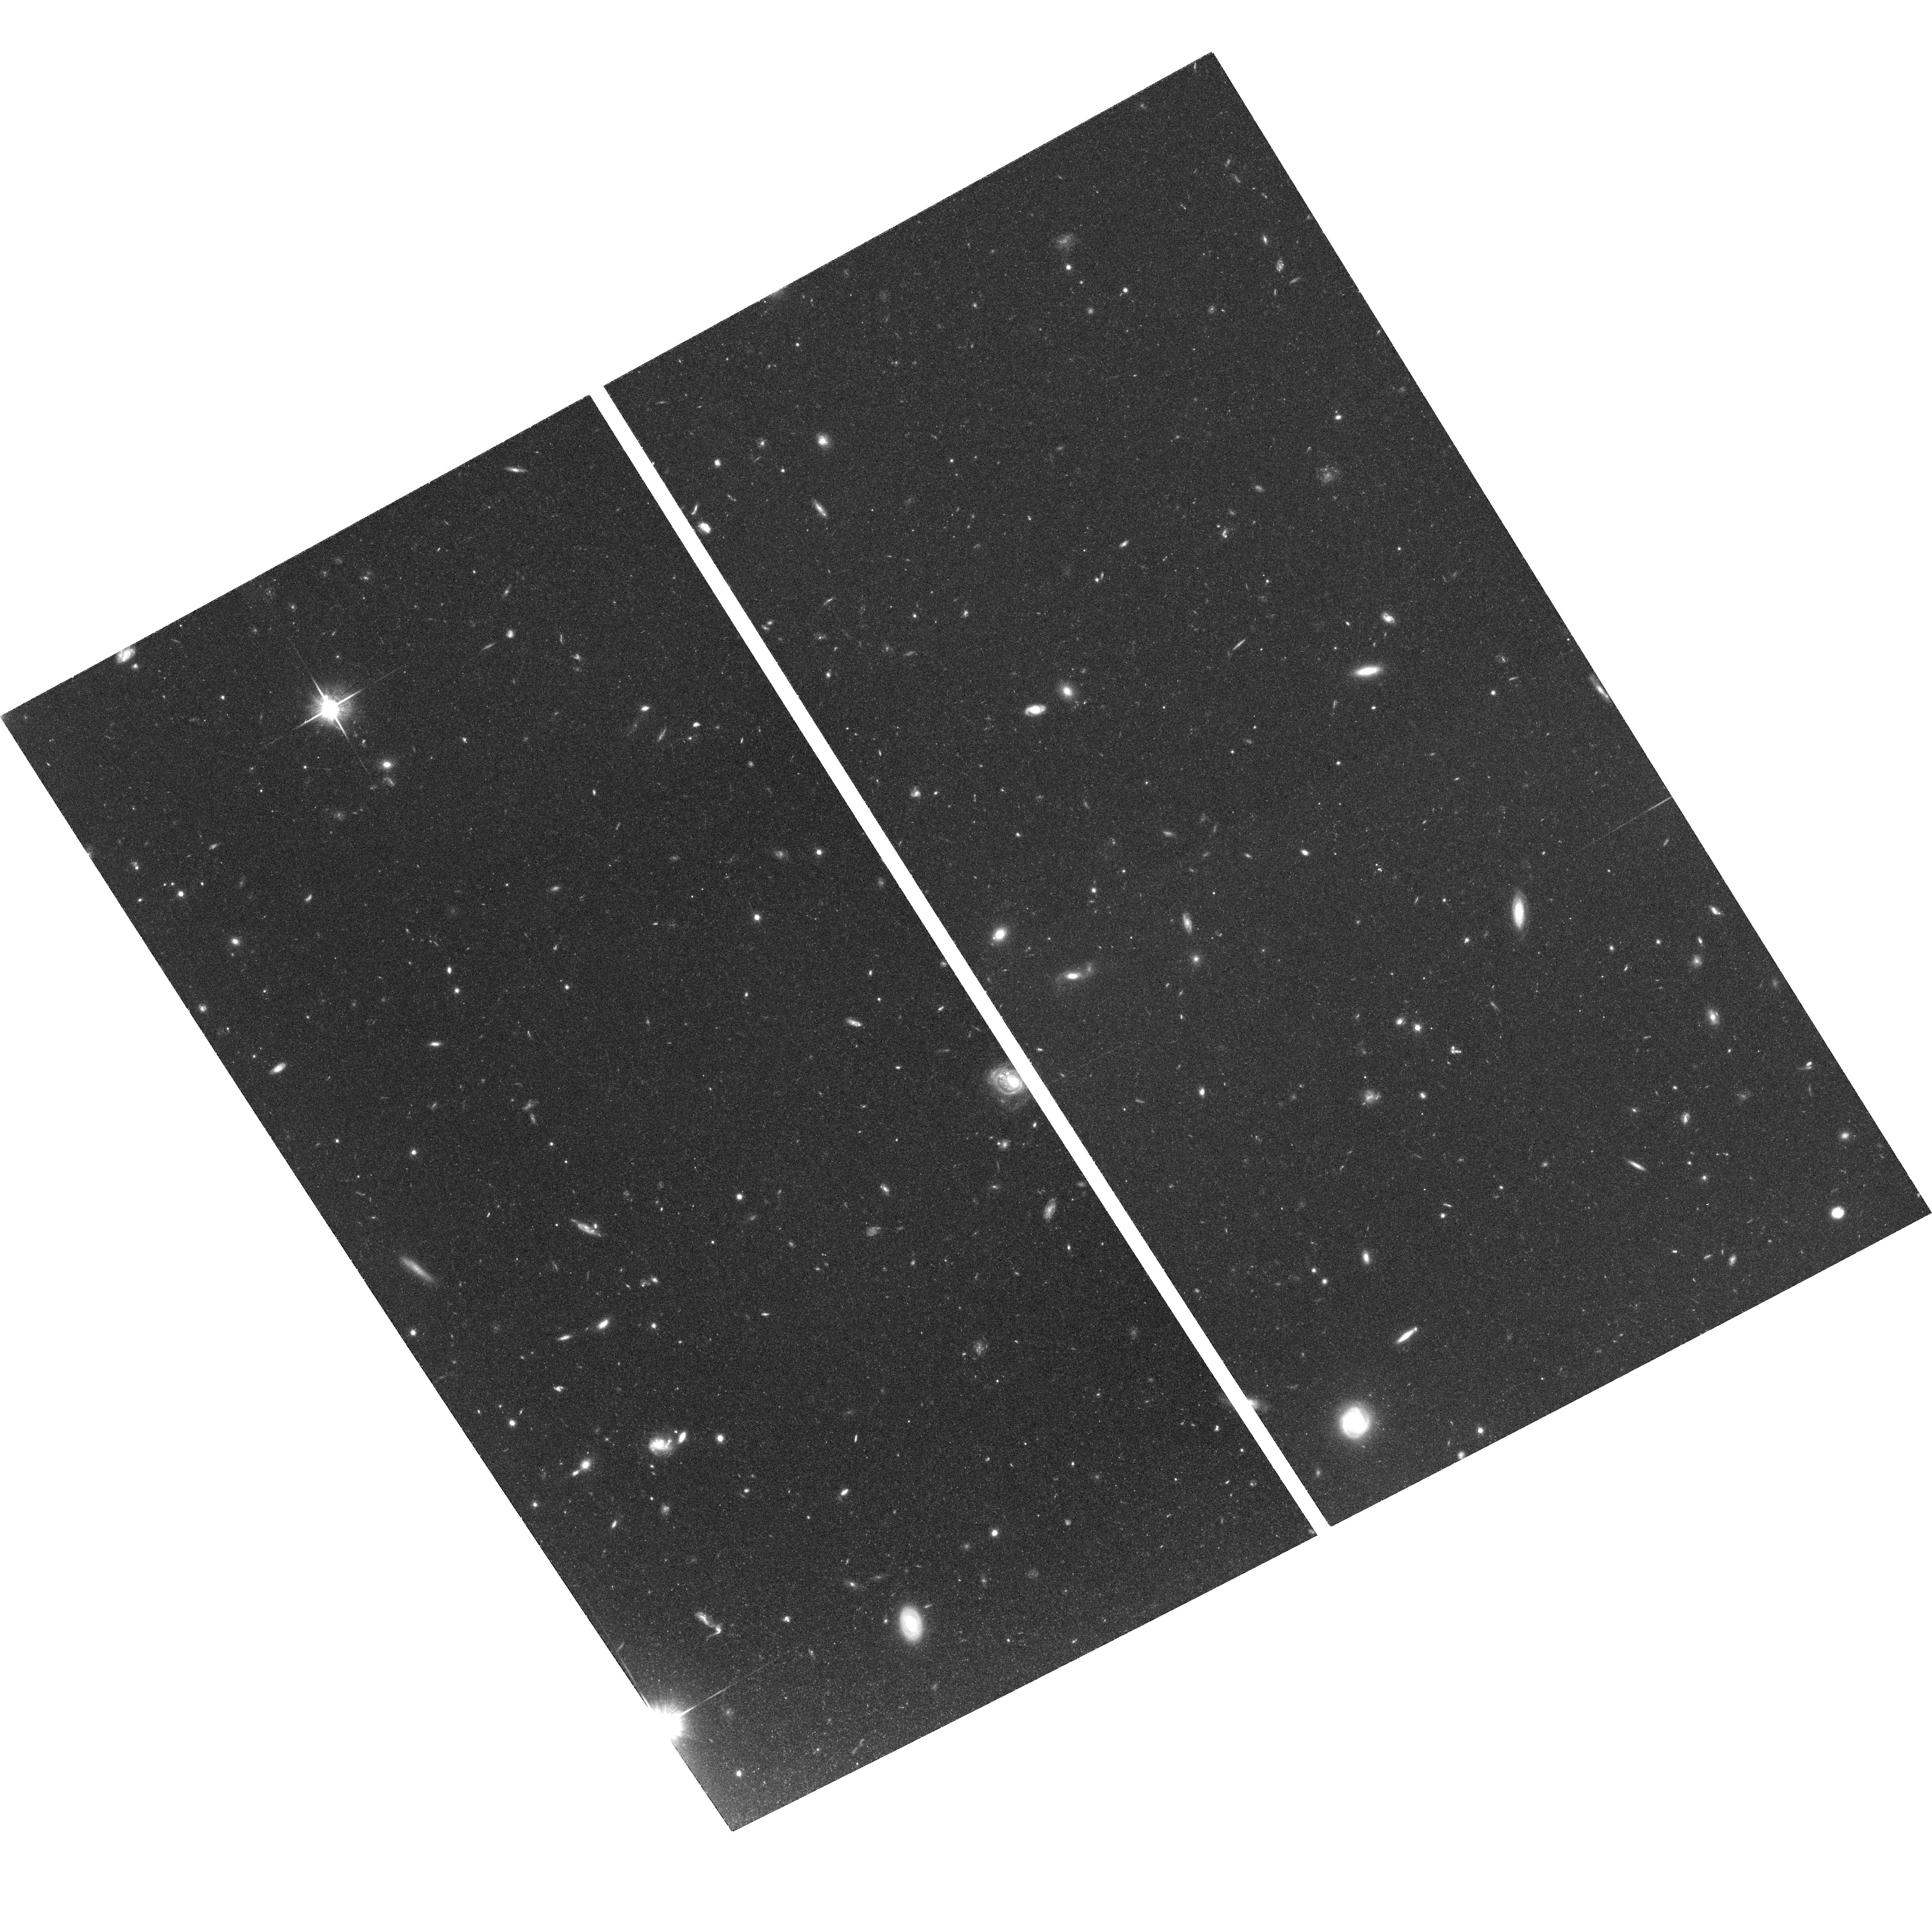
Target: field at RA 186.383°, Dec 12.730°. Instrument: ACS/WFC. Filter: F814W. Exposure: 1.3 h. Observation ID: hst_10438_04_acs_wfc_f814w_j96l04

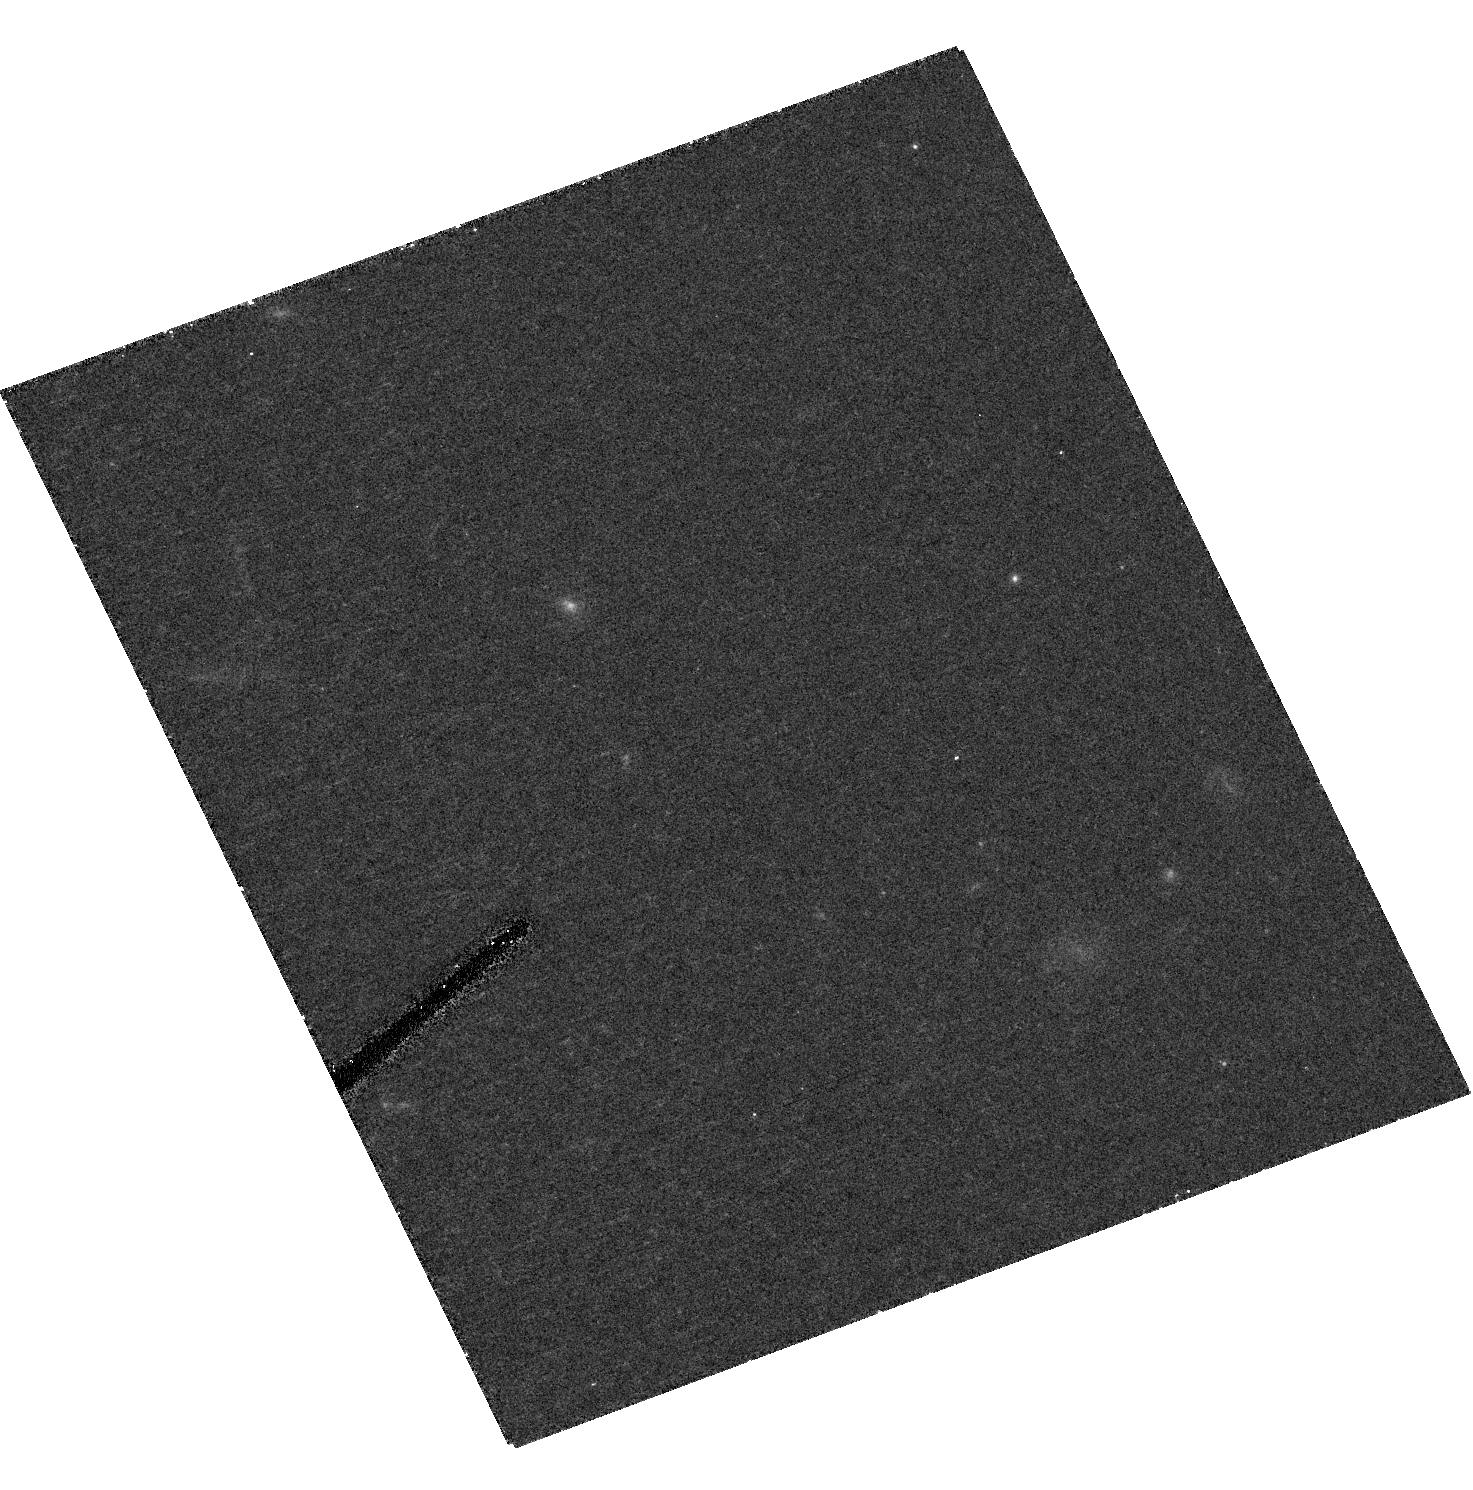
Target: NGC1533-HII5. Instrument: ACS/HRC. Filter: F814W. Exposure: 48 min. Observation ID: hst_10438_02_acs_hrc_f814w_j96l02

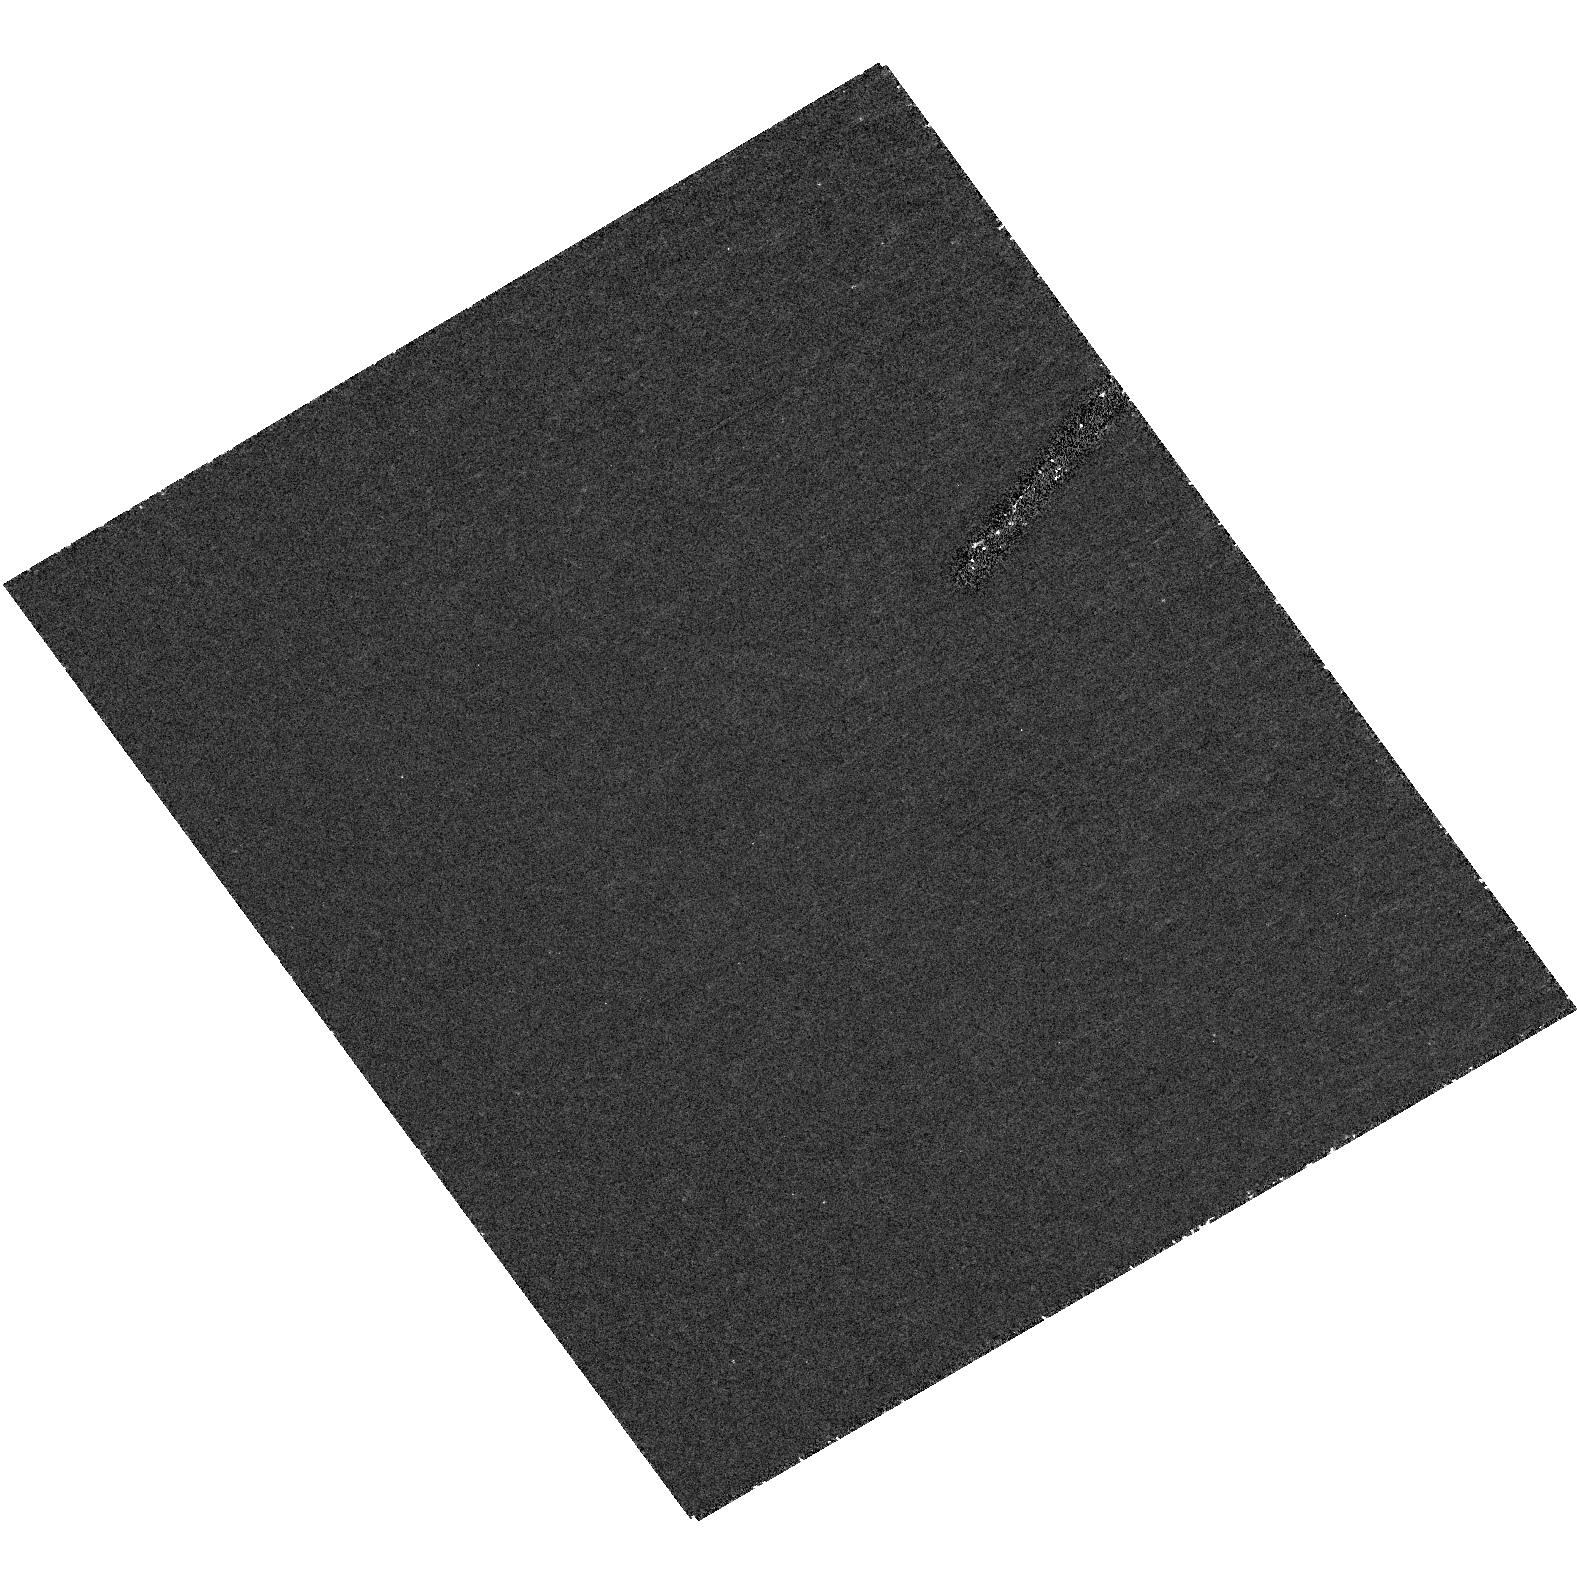
Target: NGC4388-HII1. Instrument: ACS/HRC. Filter: F250W. Exposure: 1.5 h. Observation ID: hst_10438_04_acs_hrc_f250w_j96l04

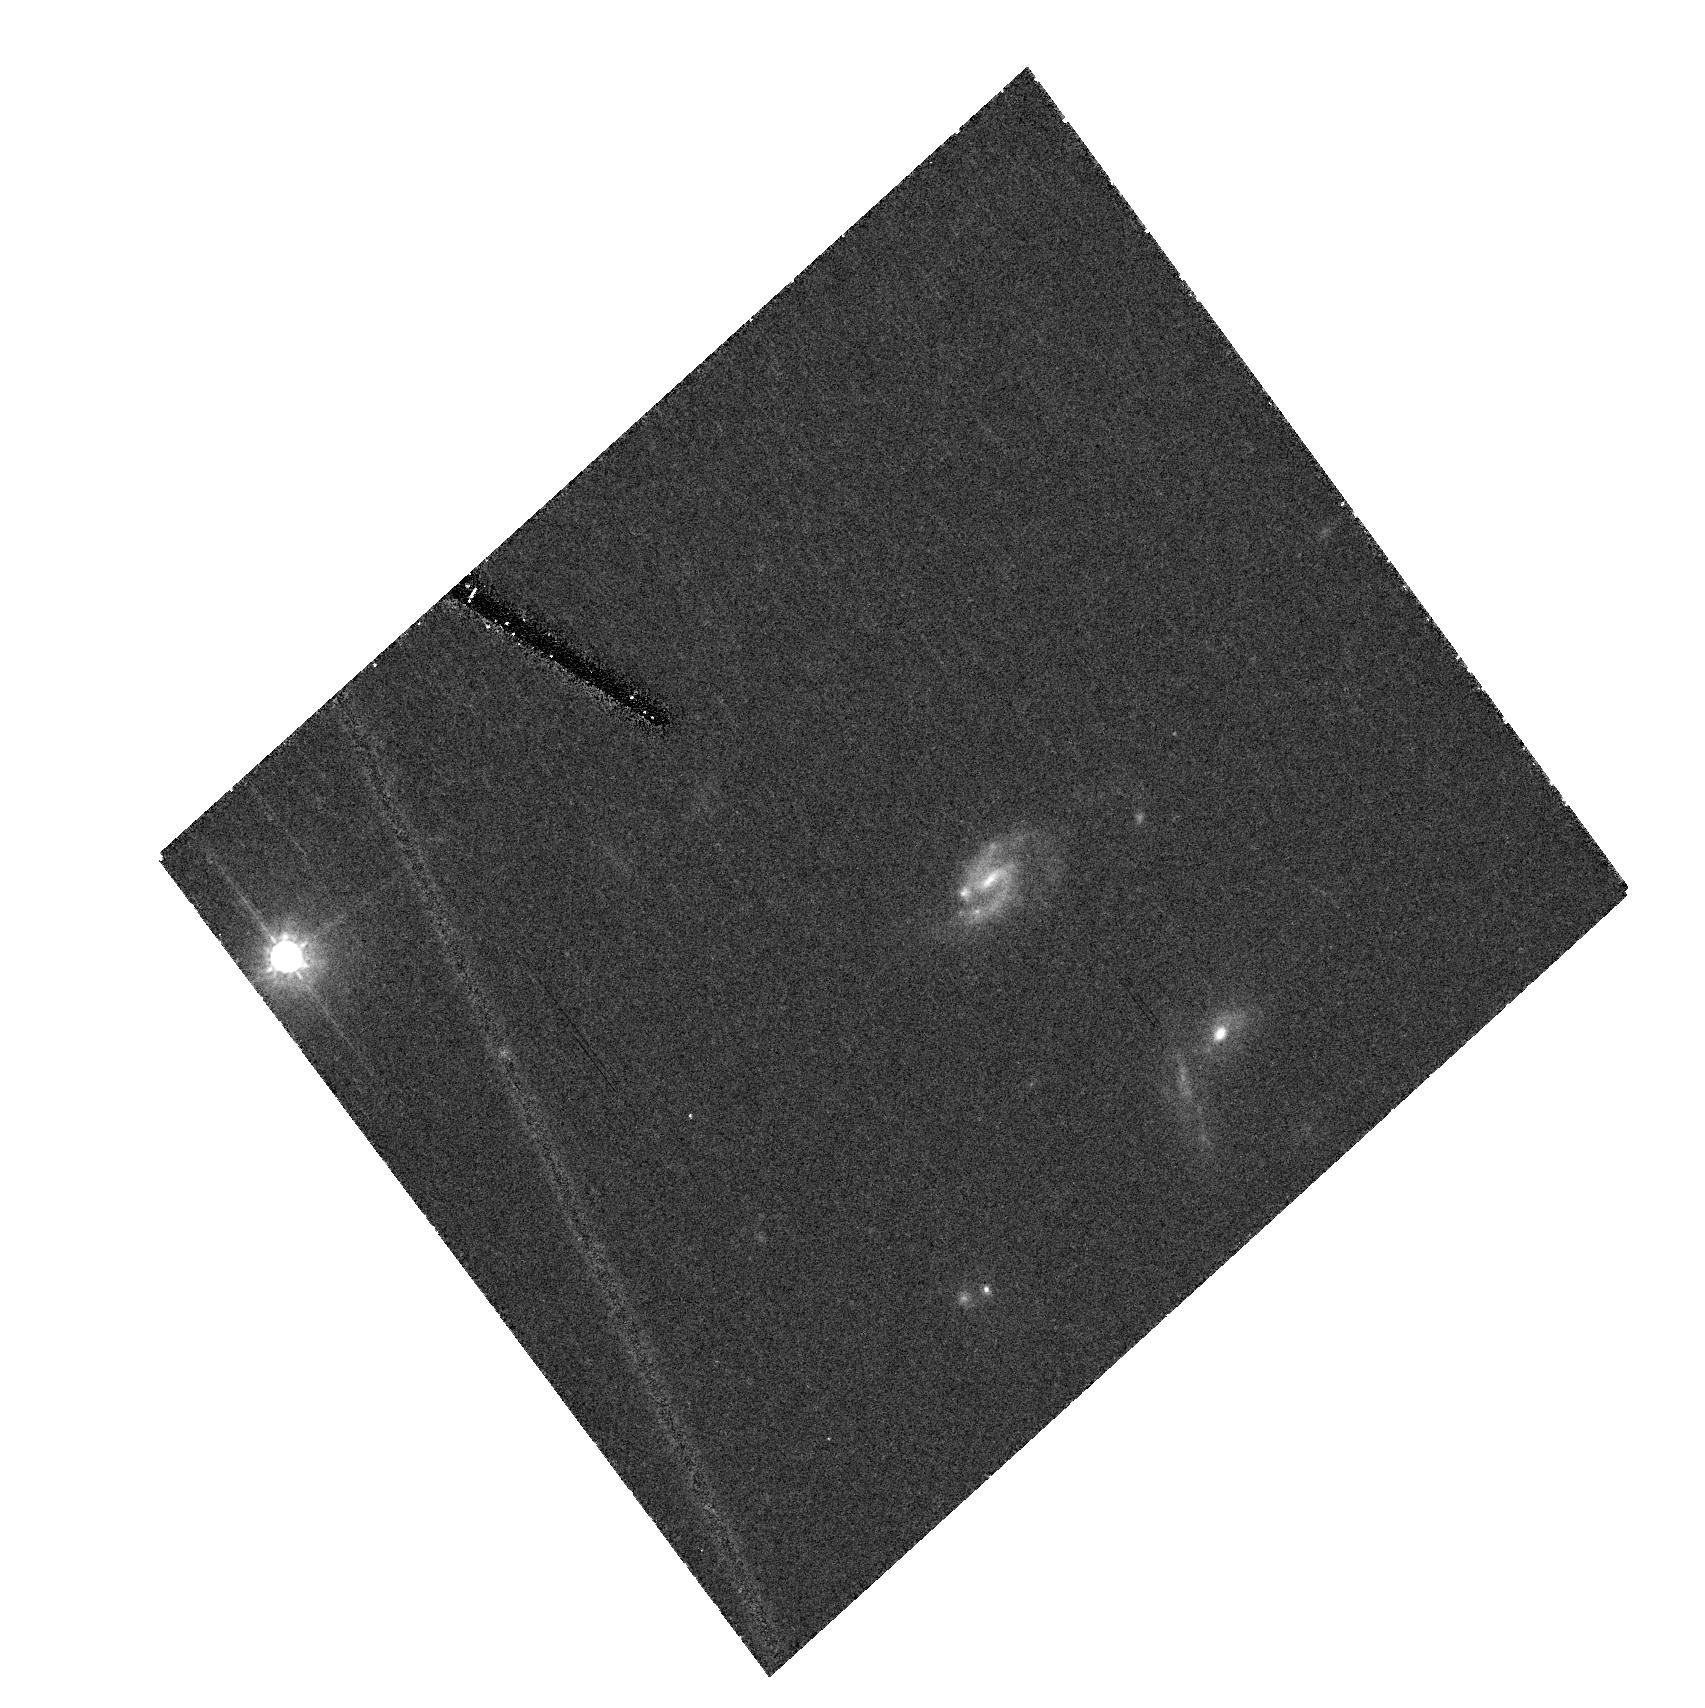
Target: ESO149-G003-HII1. Instrument: ACS/HRC. Filter: F814W. Exposure: 48 min. Observation ID: hst_10438_03_acs_hrc_f814w_j96l03

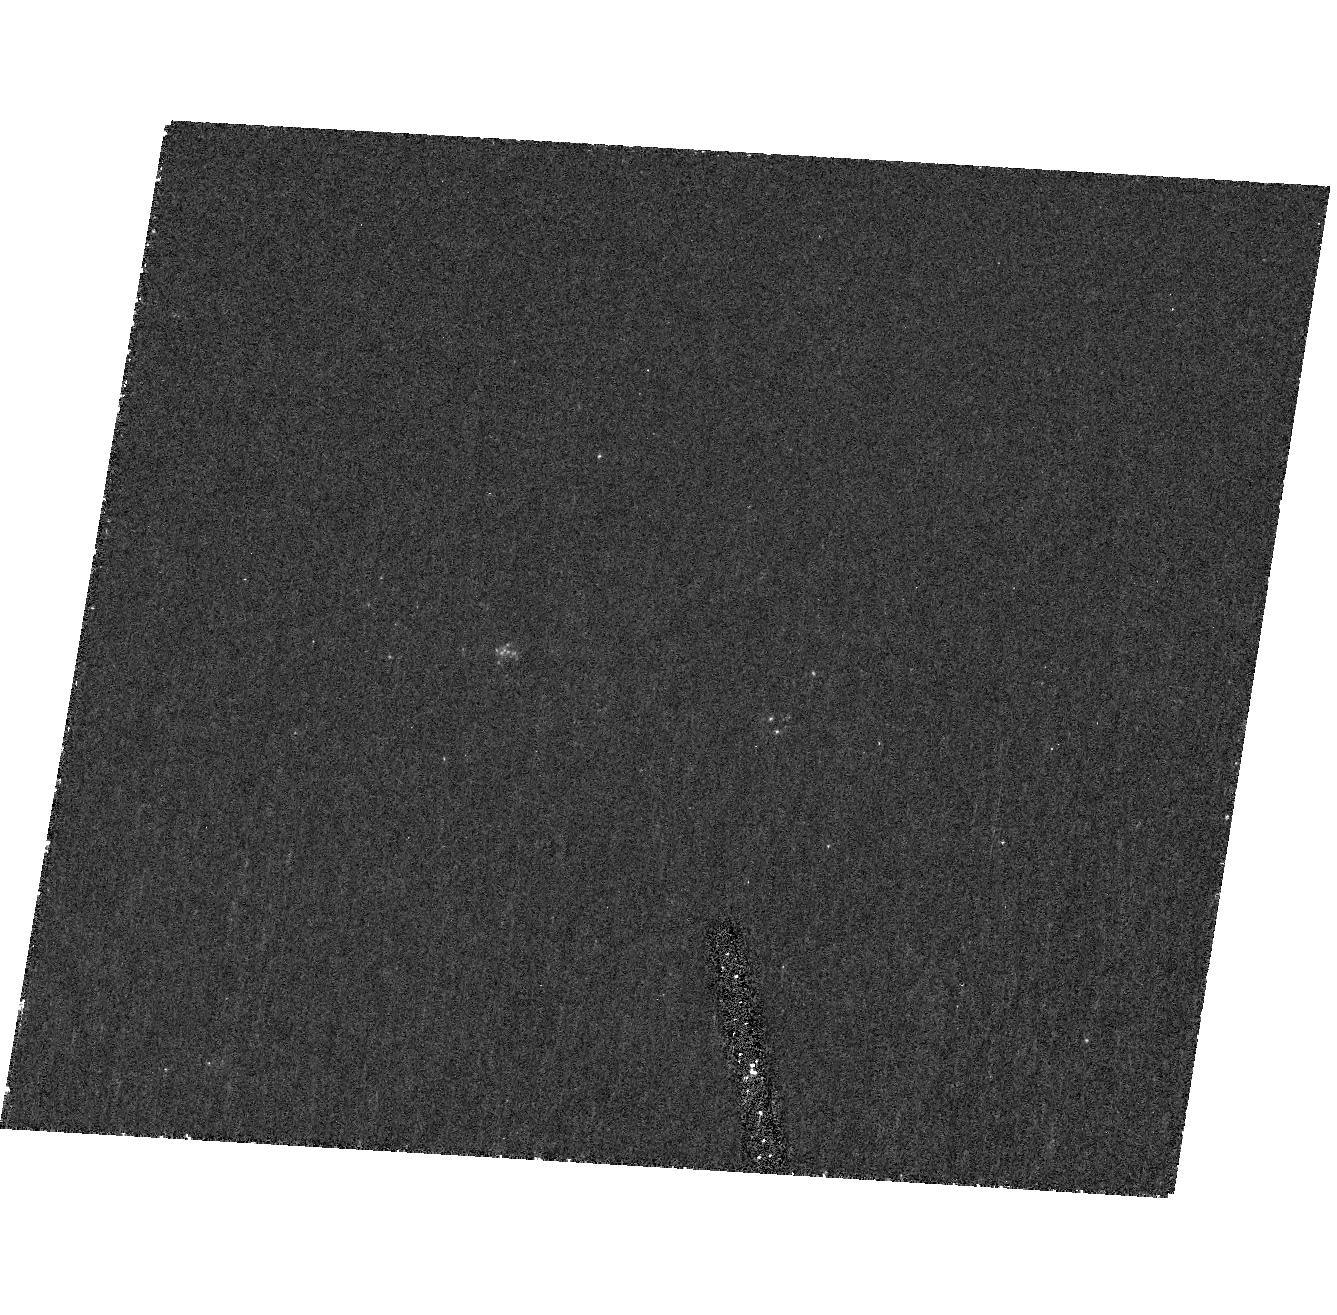
Target: NGC1533-HII1+2. Instrument: ACS/HRC. Filter: F250W. Exposure: 1.6 h. Observation ID: hst_10438_01_acs_hrc_f250w_j96l01

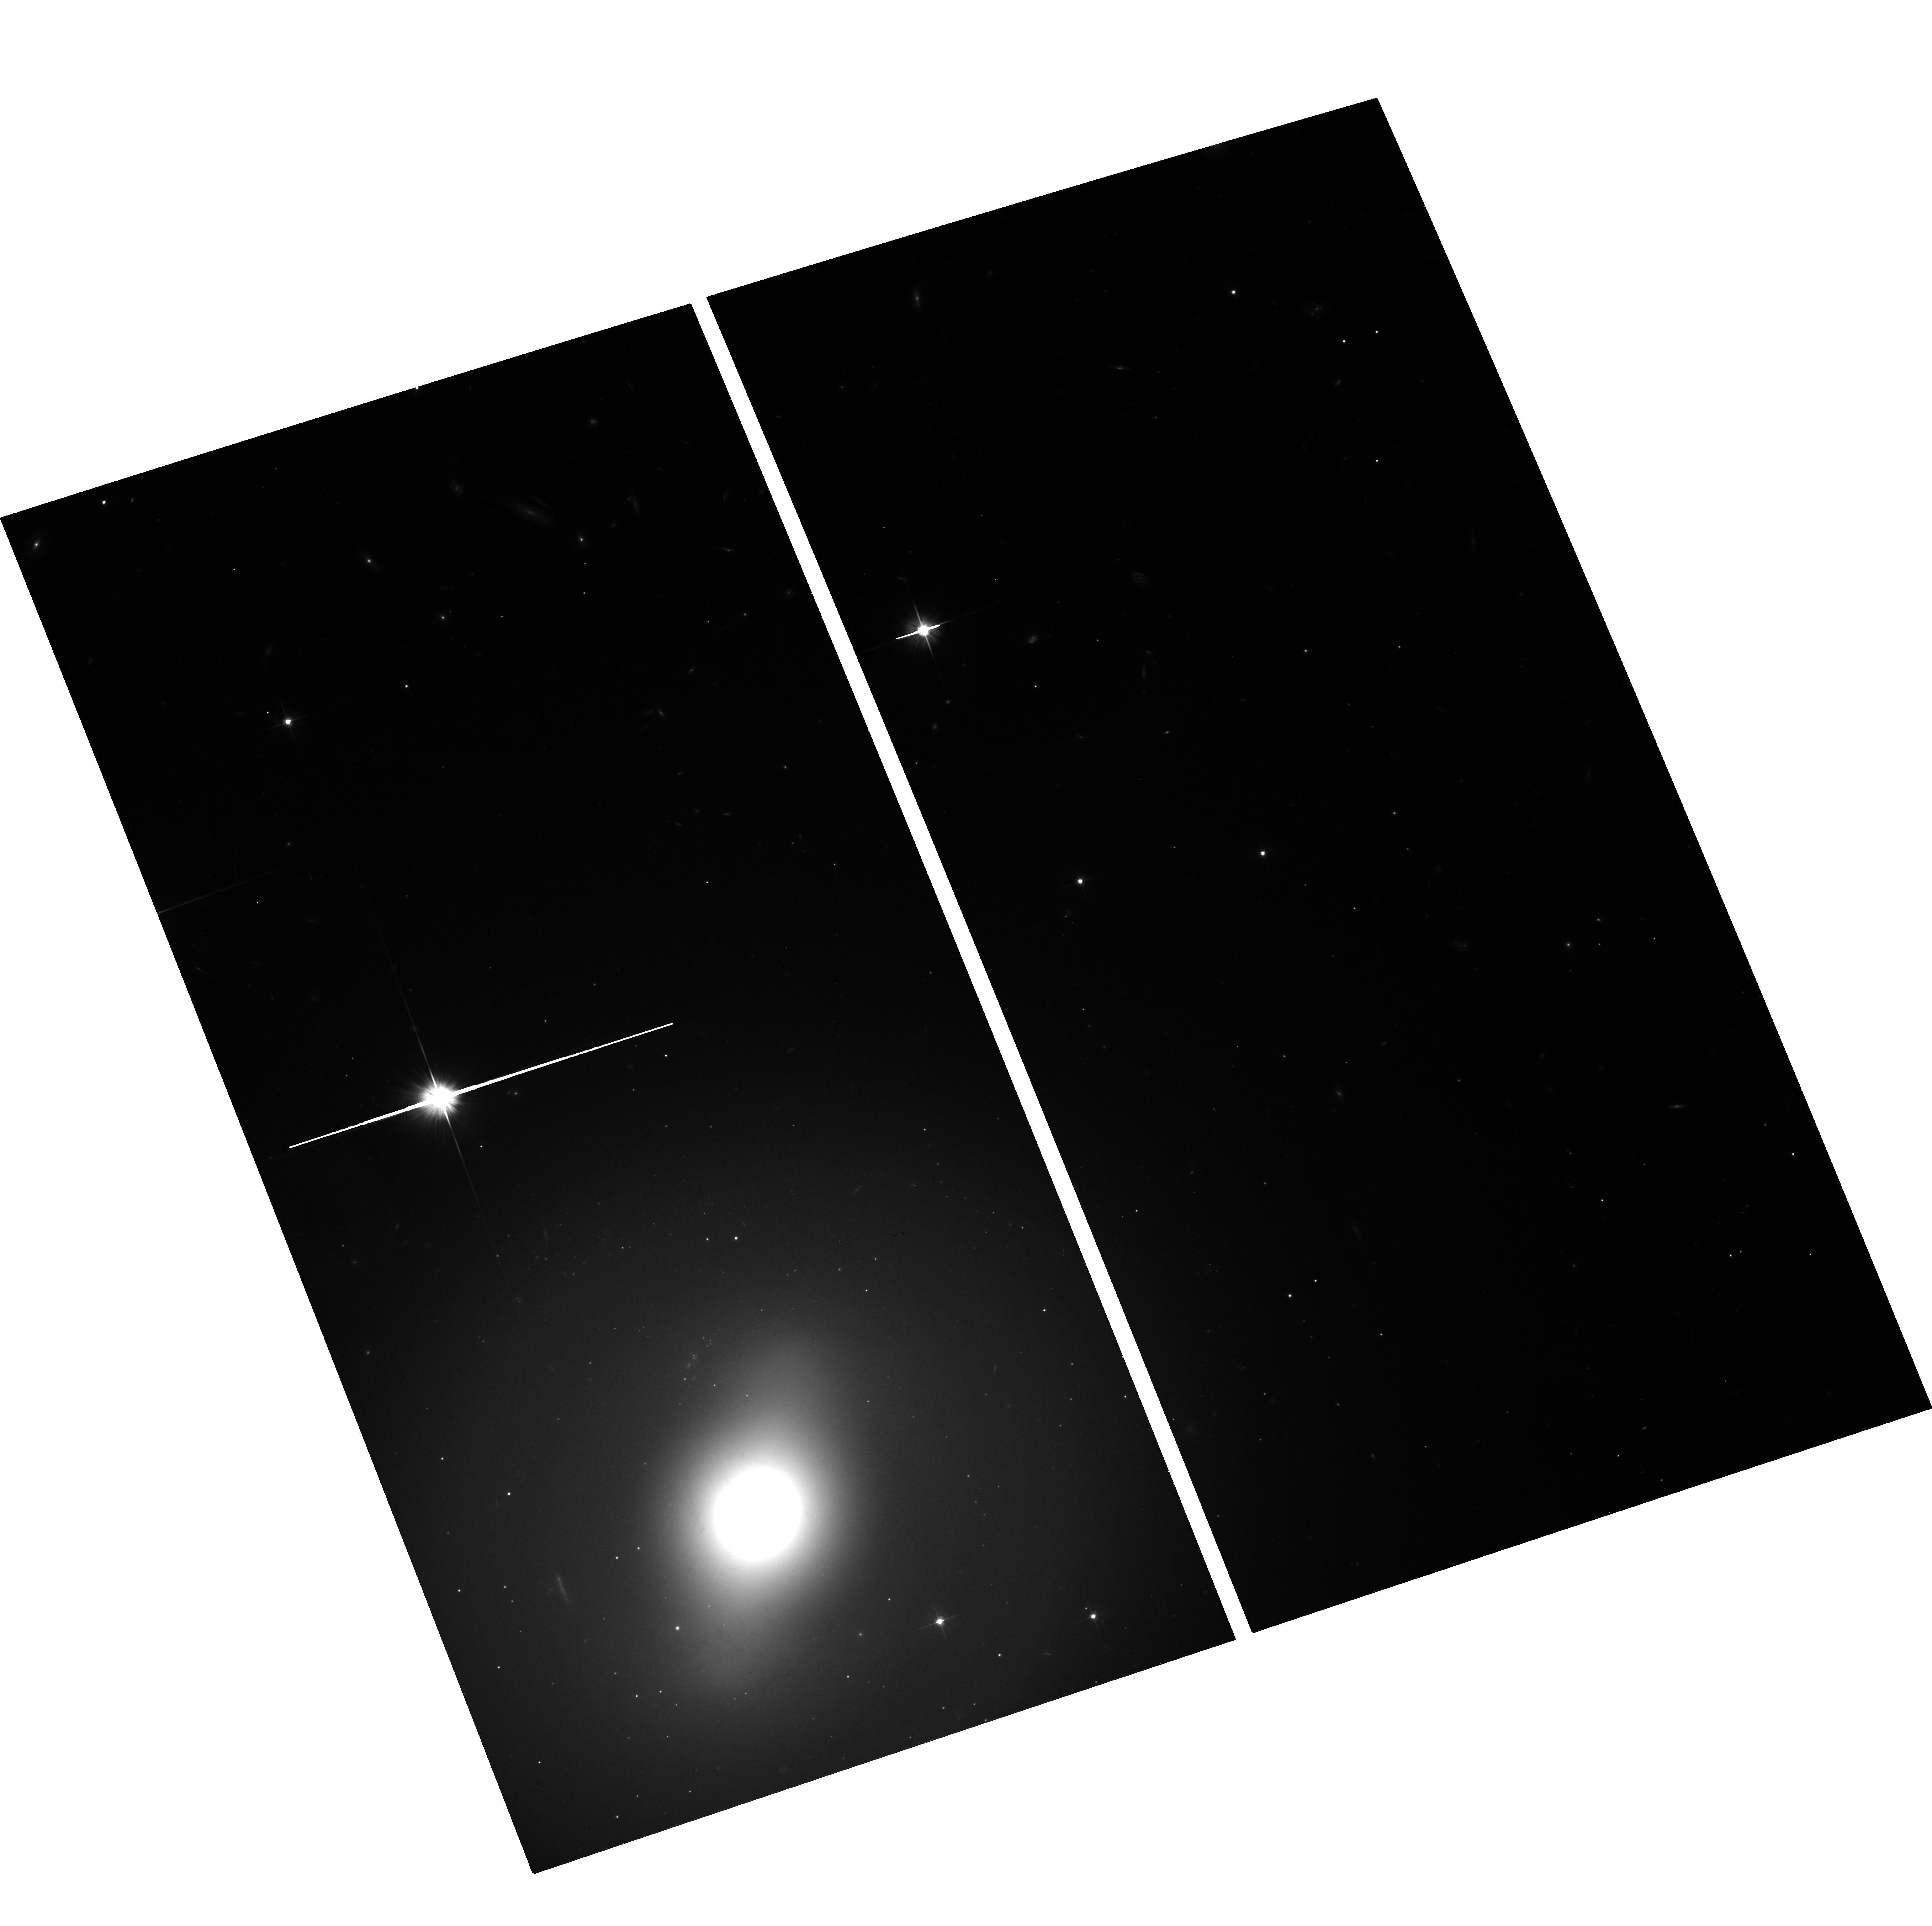
Target: field at RA 62.565°, Dec -56.104°. Instrument: ACS/WFC. Filter: F606W. Exposure: 38 min. Observation ID: hst_10438_02_acs_wfc_f606w_j96l02

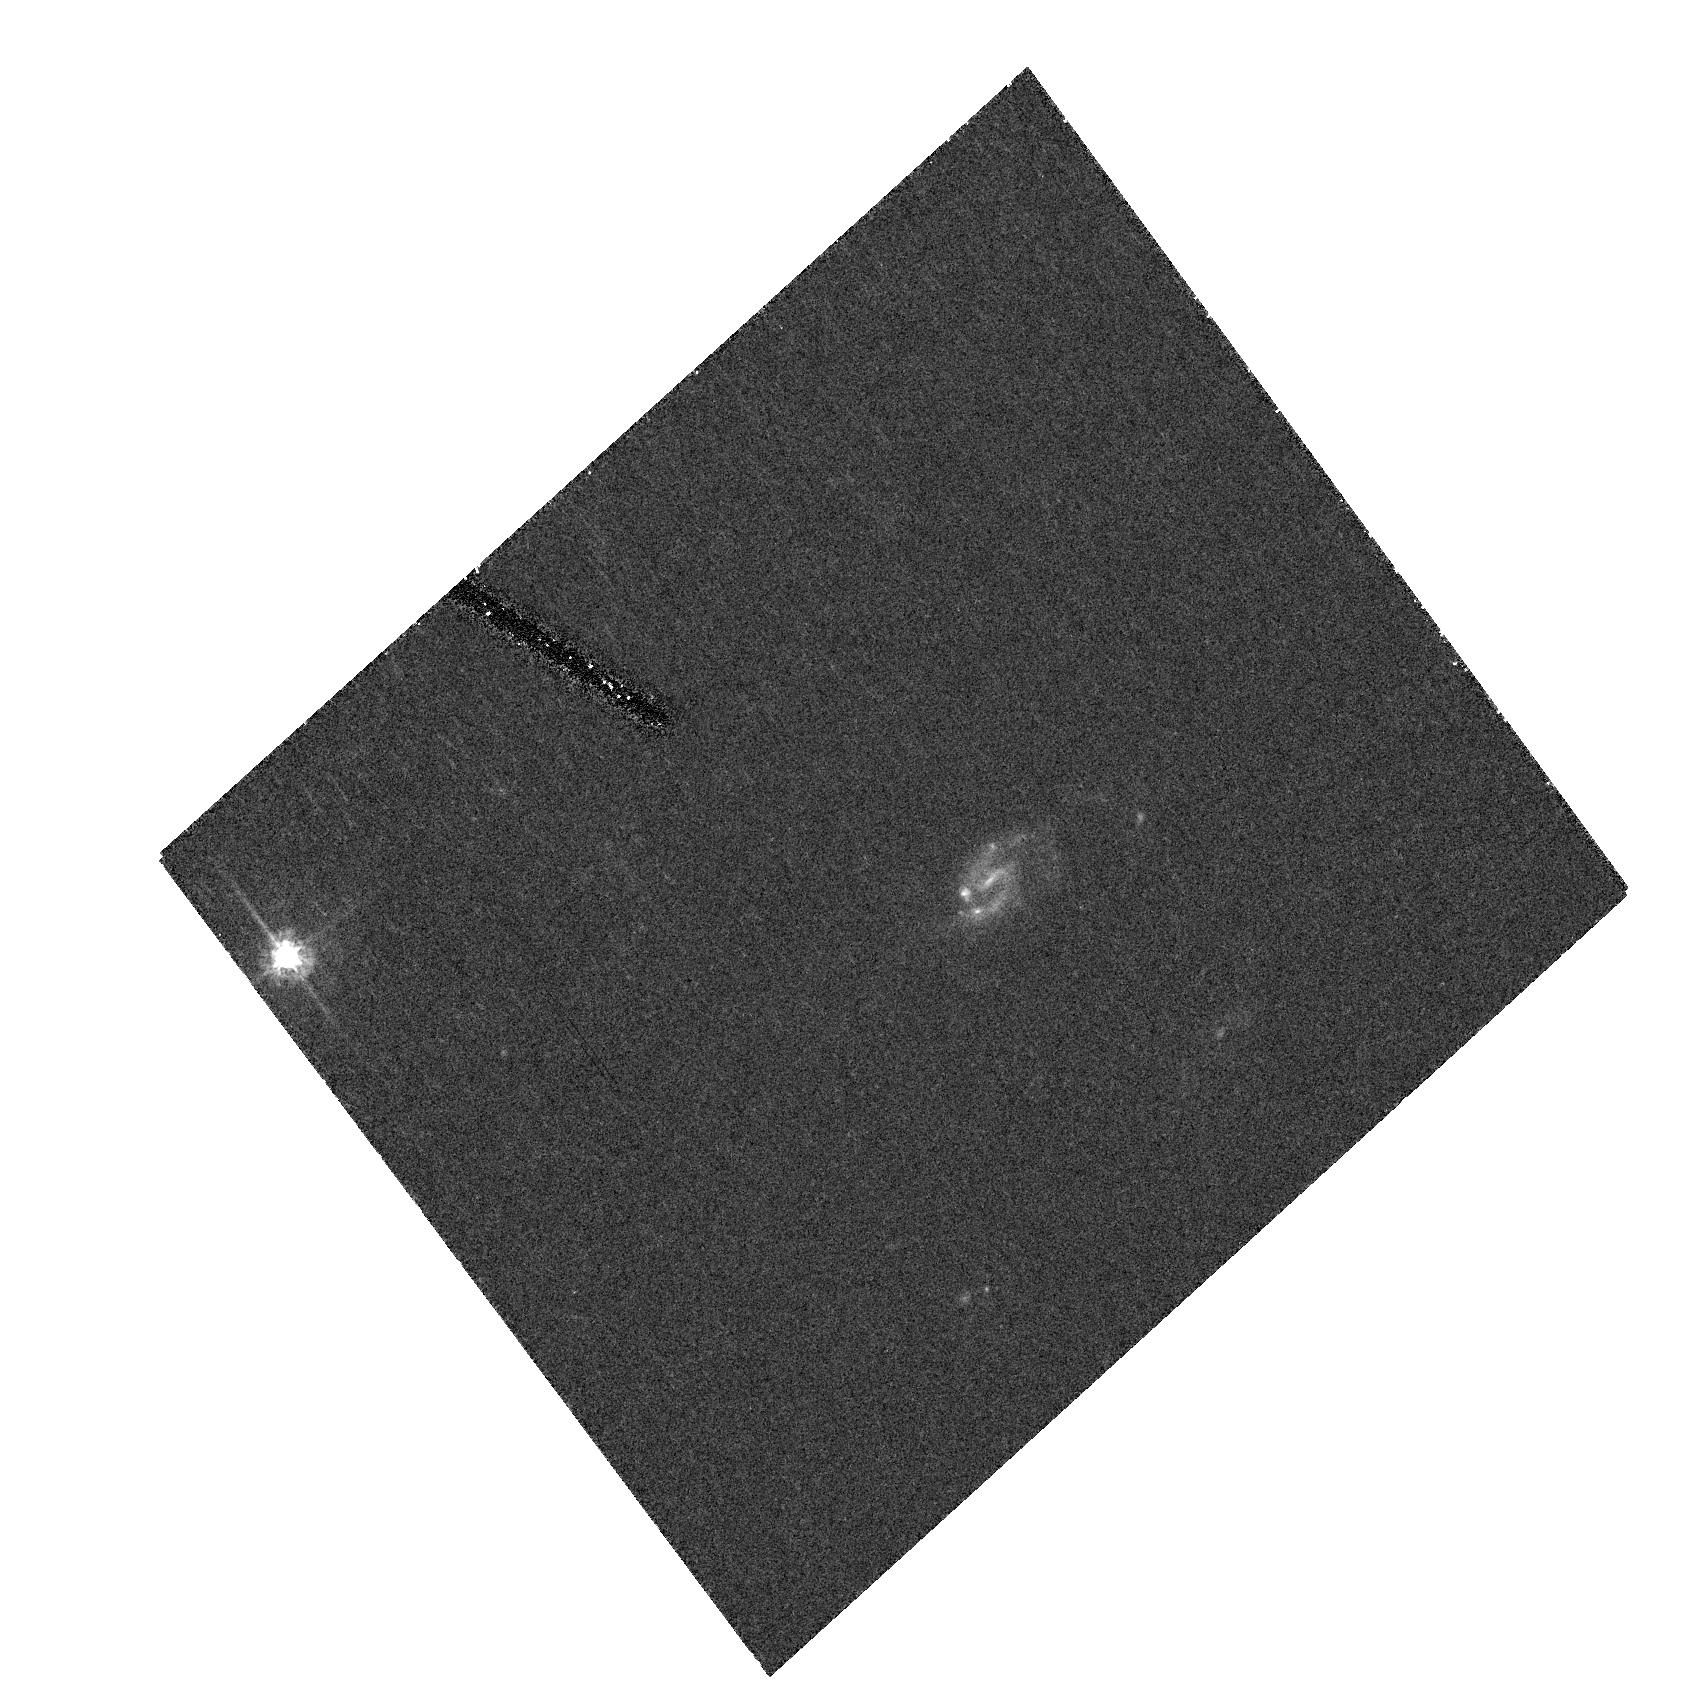
Target: ESO149-G003-HII1. Instrument: ACS/HRC. Filter: F555W. Exposure: 47 min. Observation ID: hst_10438_03_acs_hrc_f555w_j96l03

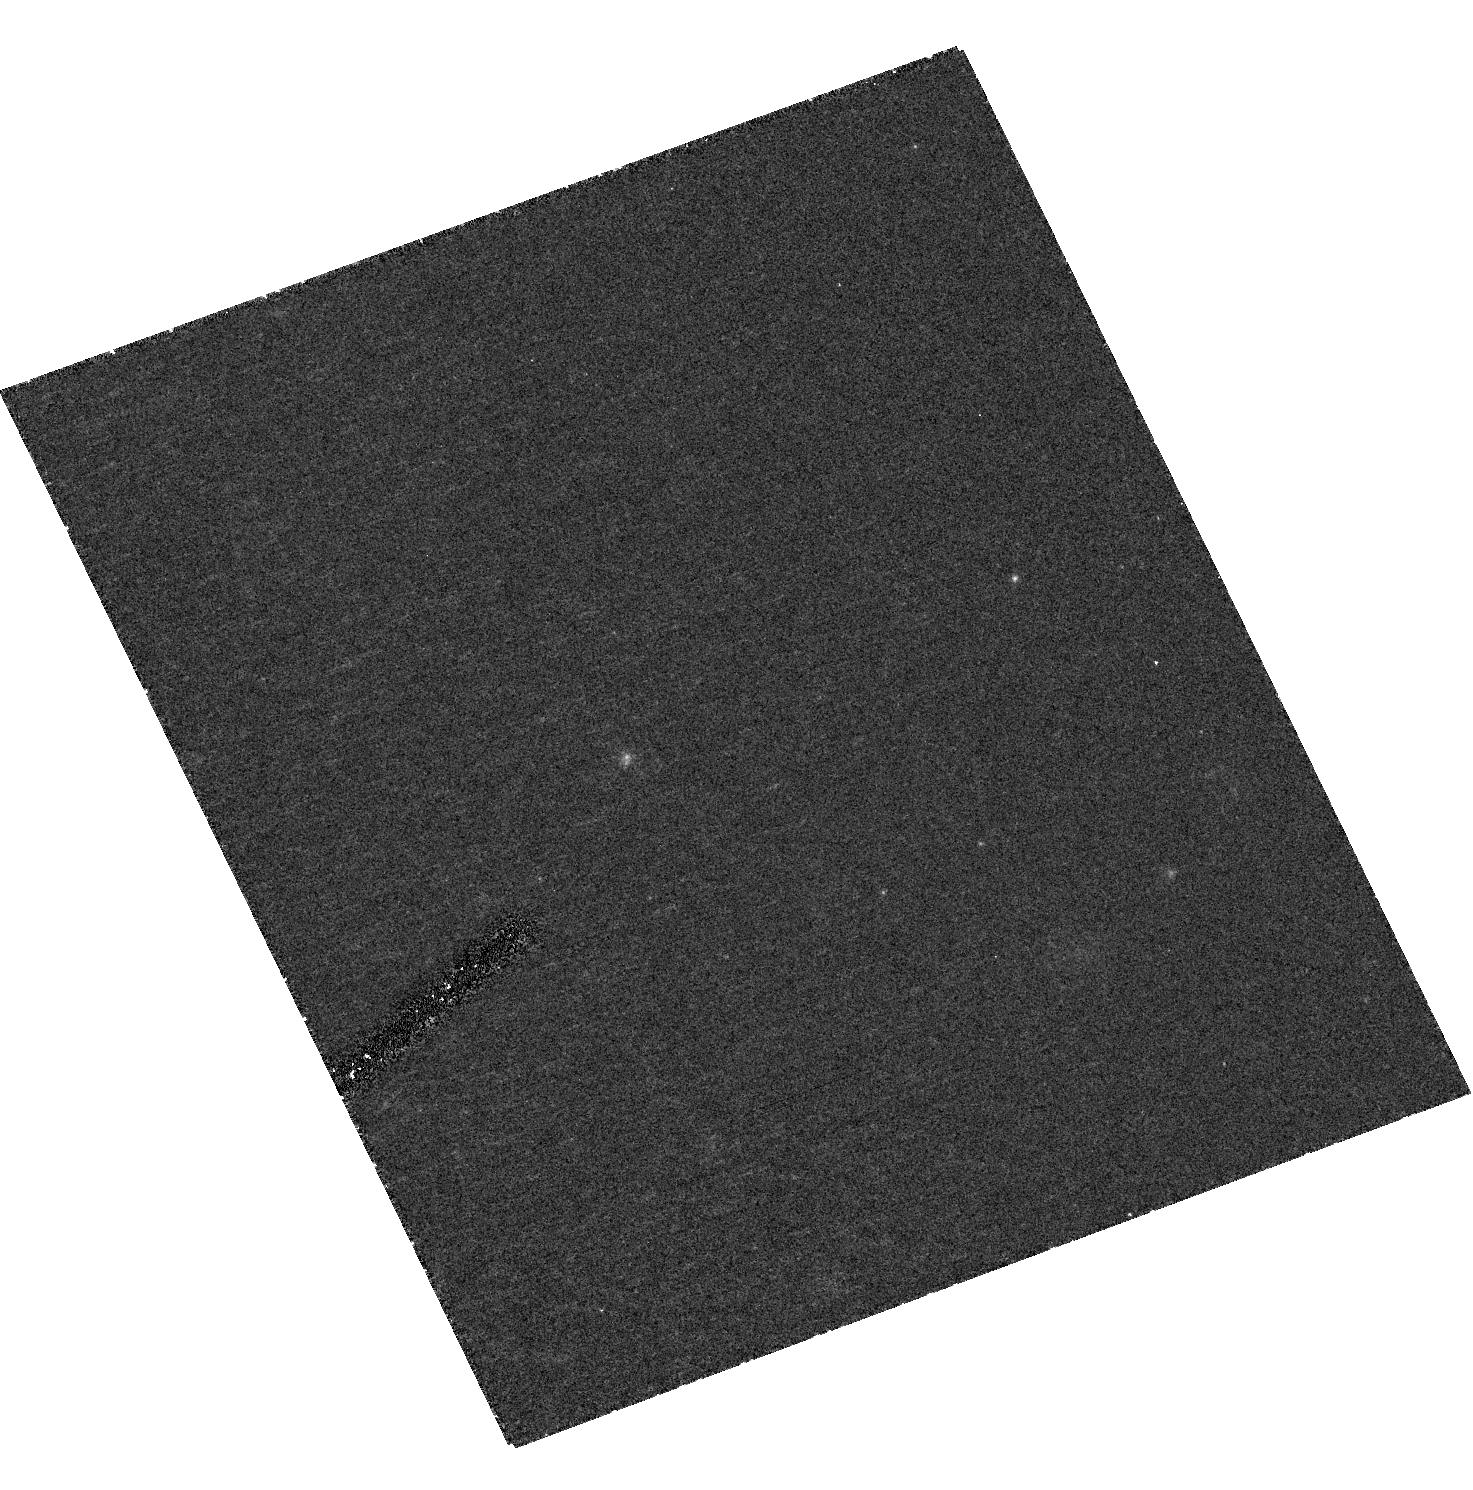
Target: NGC1533-HII5. Instrument: ACS/HRC. Filter: F555W. Exposure: 48 min. Observation ID: hst_10438_02_acs_hrc_f555w_j96l02

The Late Formation of Satellite Galaxies (PI: Putman, Mary E.)

Tiny isolated HII regions have been discovered up to 30 kpc from the closest galaxy in the NOAO Survey for Ionization in Neutral Gas Galaxies (SINGG). These halo HII regions can be ionized by only a few OB stars and seem to be most commonly found in interacting systems. They may represent the beginning of the formation of satellite galaxies at low redshift and/or are the source of the numerous intracluster planetary nebula. The halo HII regions are a unique mode of star formation in a low density and low metallicity environment and high resolution HST images are required to identify their underlying stellar populations. Determining the stellar populations of these HII regions will establish whether in-situ star formation is a significant contributor to the stellar content and enrichment of galactic halos and intergalactic space. In particular, ACS/HRC observations are required for their resolution, UV sensitivity, and wide wavelength coverage, allowing young and intermediate age populations to be identified. Parallel ACS/WFC observations will explore the possibility of a further stellar population in the interactive debris. The results of this project have implications on the formation of satellite galaxies, the origin of Galactic halo B stars, IGM ionization and enrichment, and star formation principles.